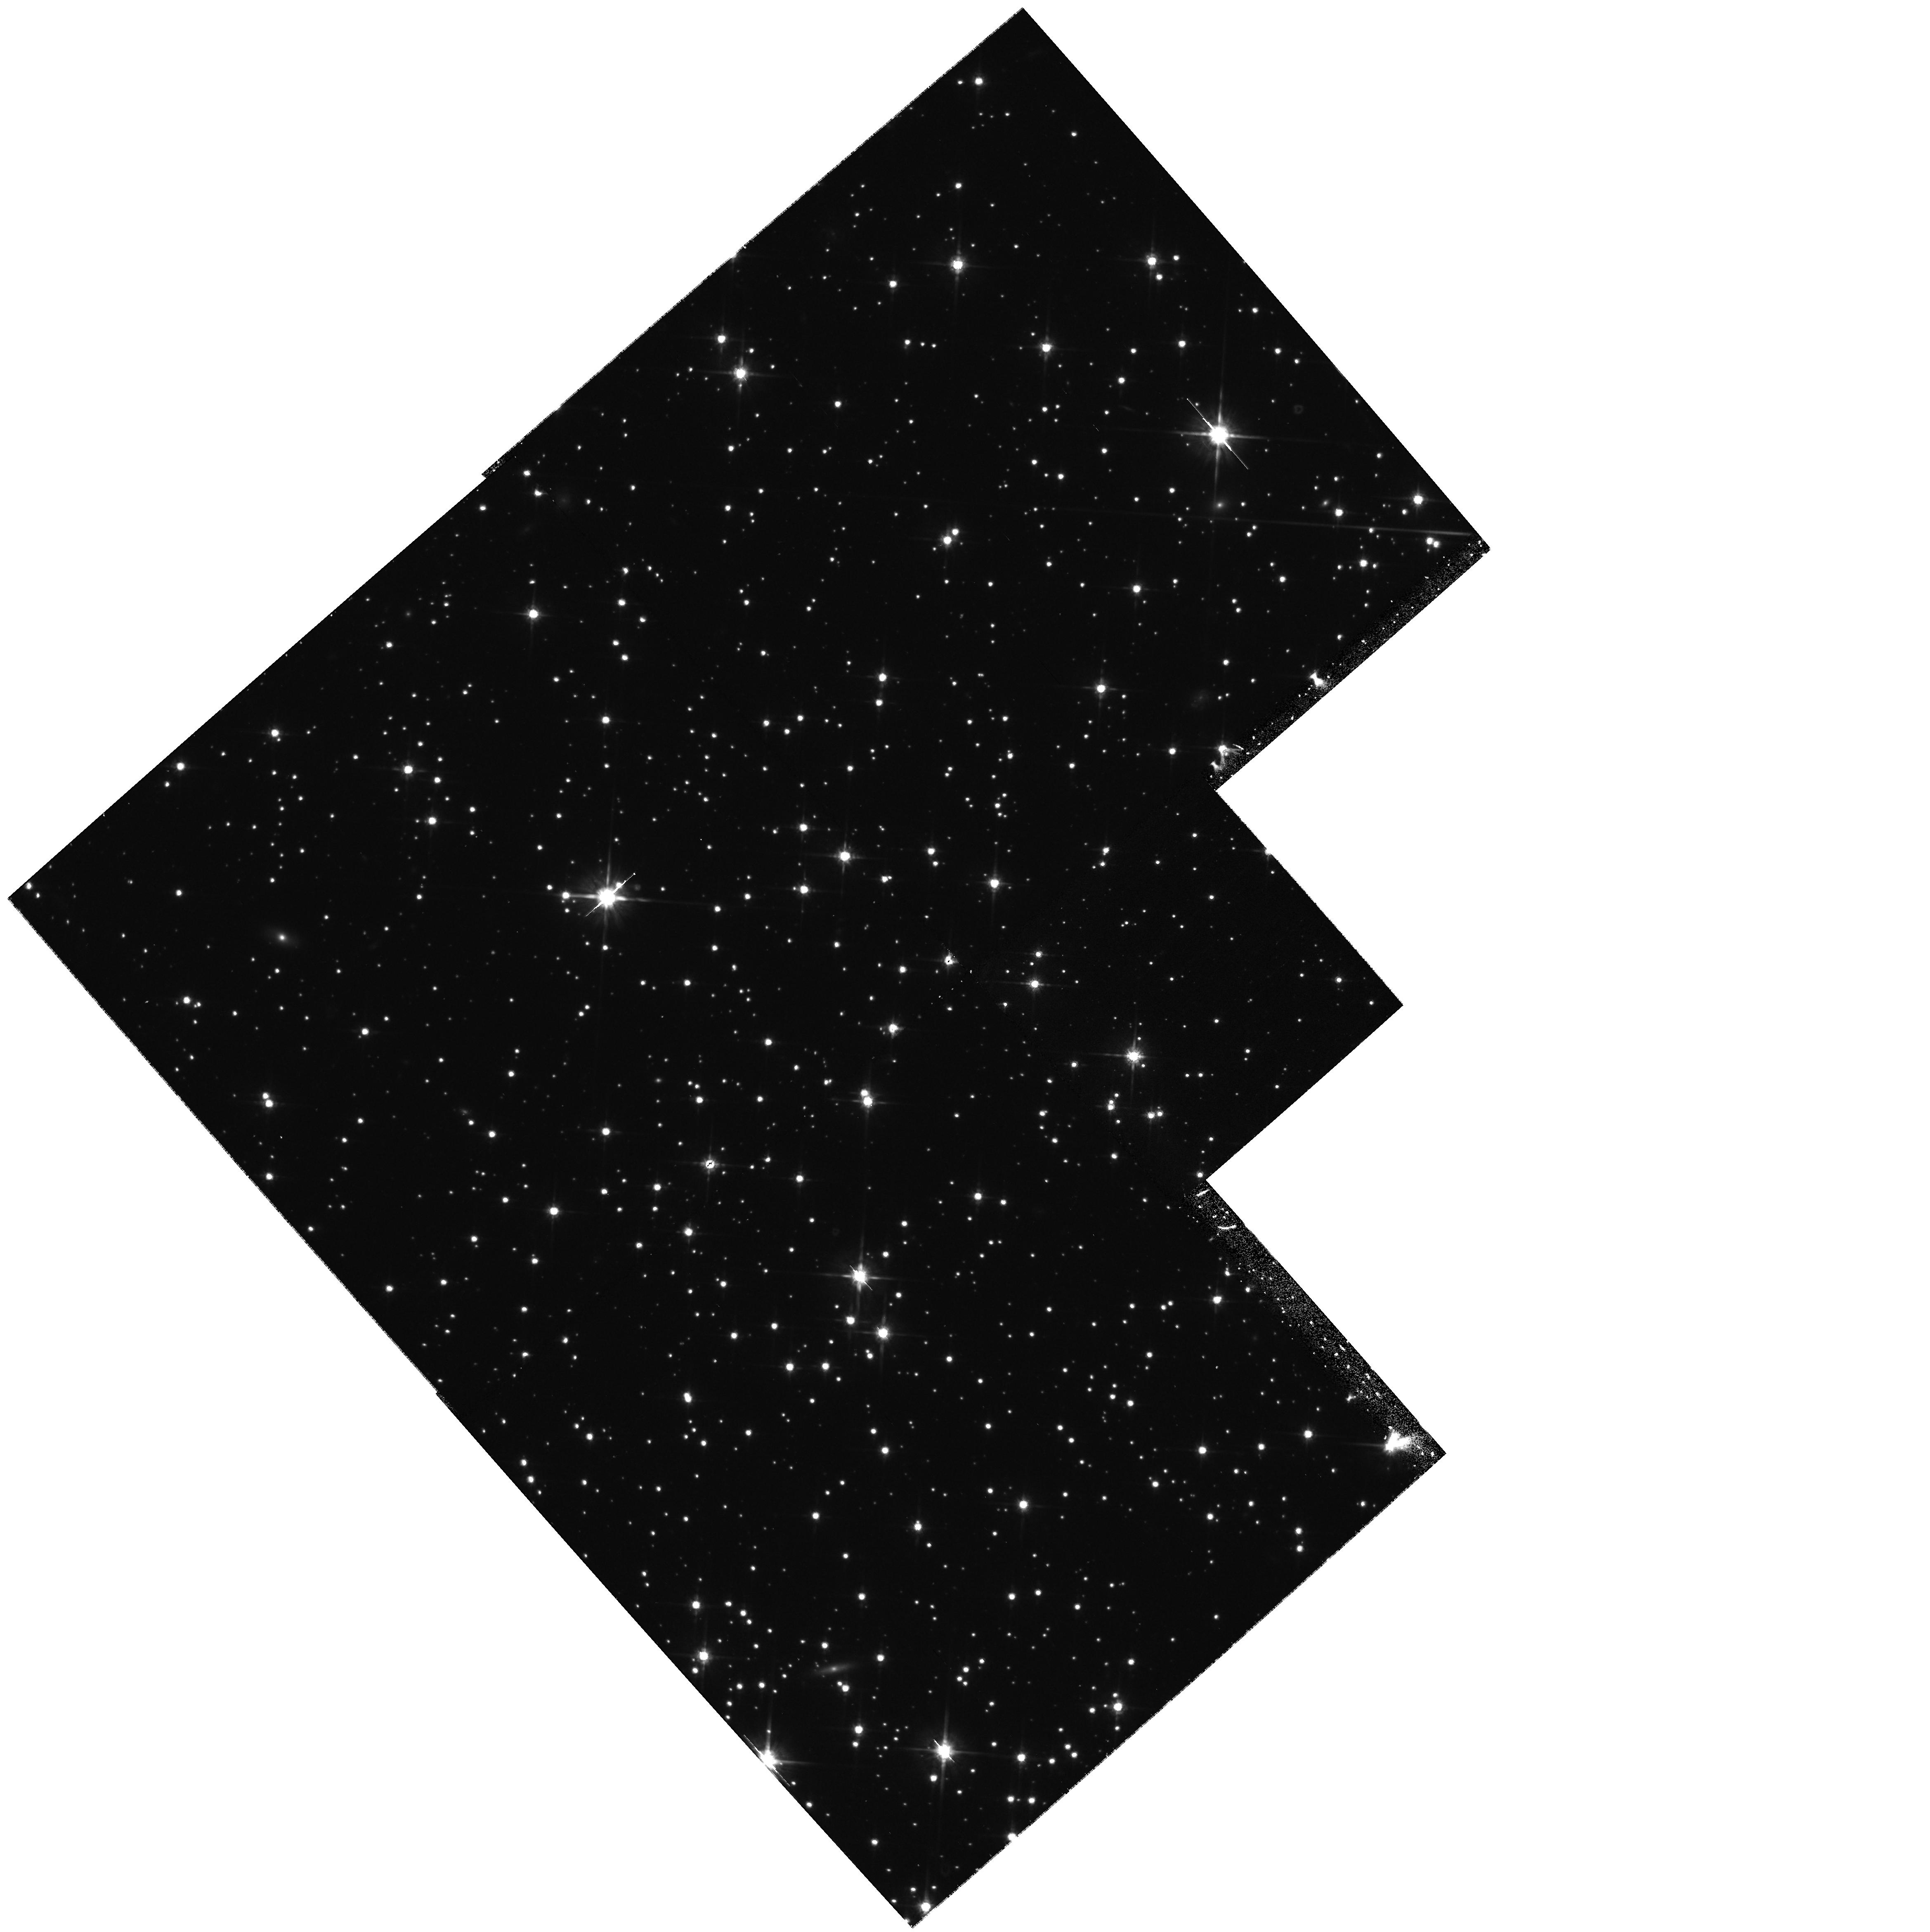
Target: NGC6397-D
Instrument: WFPC2/PC
Filter: F814W
Exposure: 43 min
Observation ID: hst_8656_05_wfpc2_pc_f814w_u63p05

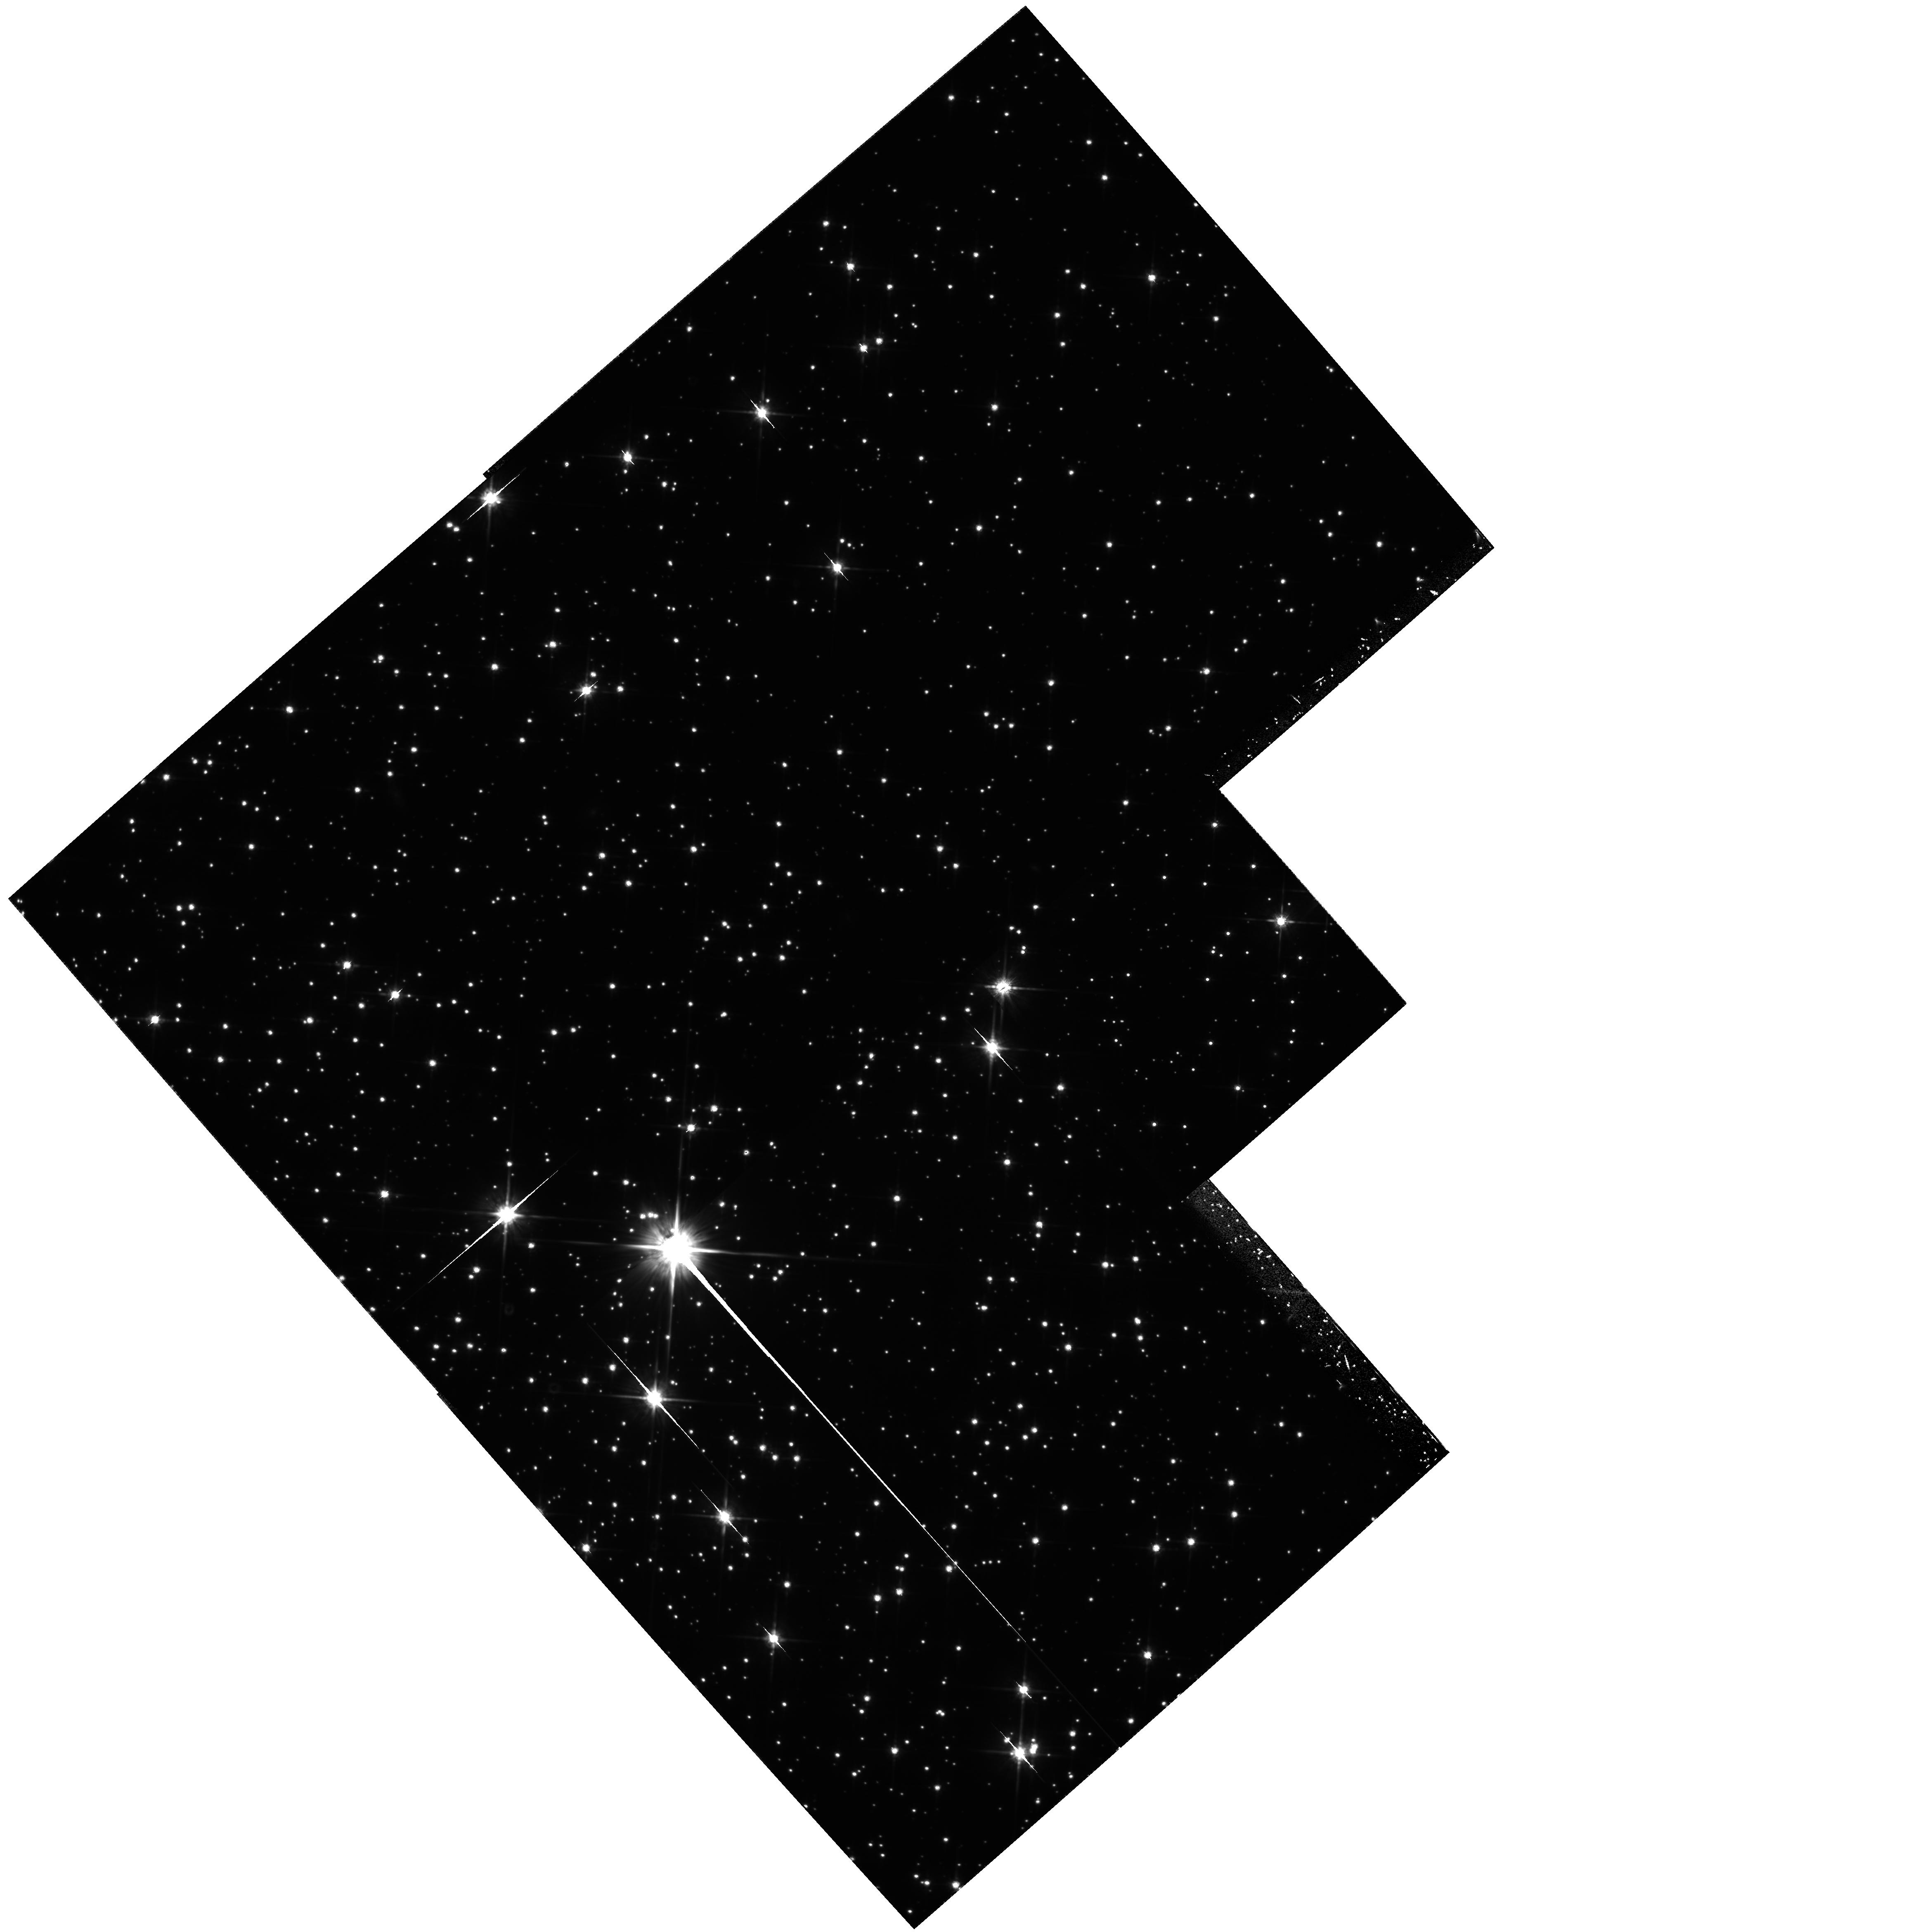
Target: NGC6397-B
Instrument: WFPC2/PC
Filter: F814W
Exposure: 1.4 h
Observation ID: hst_8656_01_wfpc2_pc_f814w_u63p01

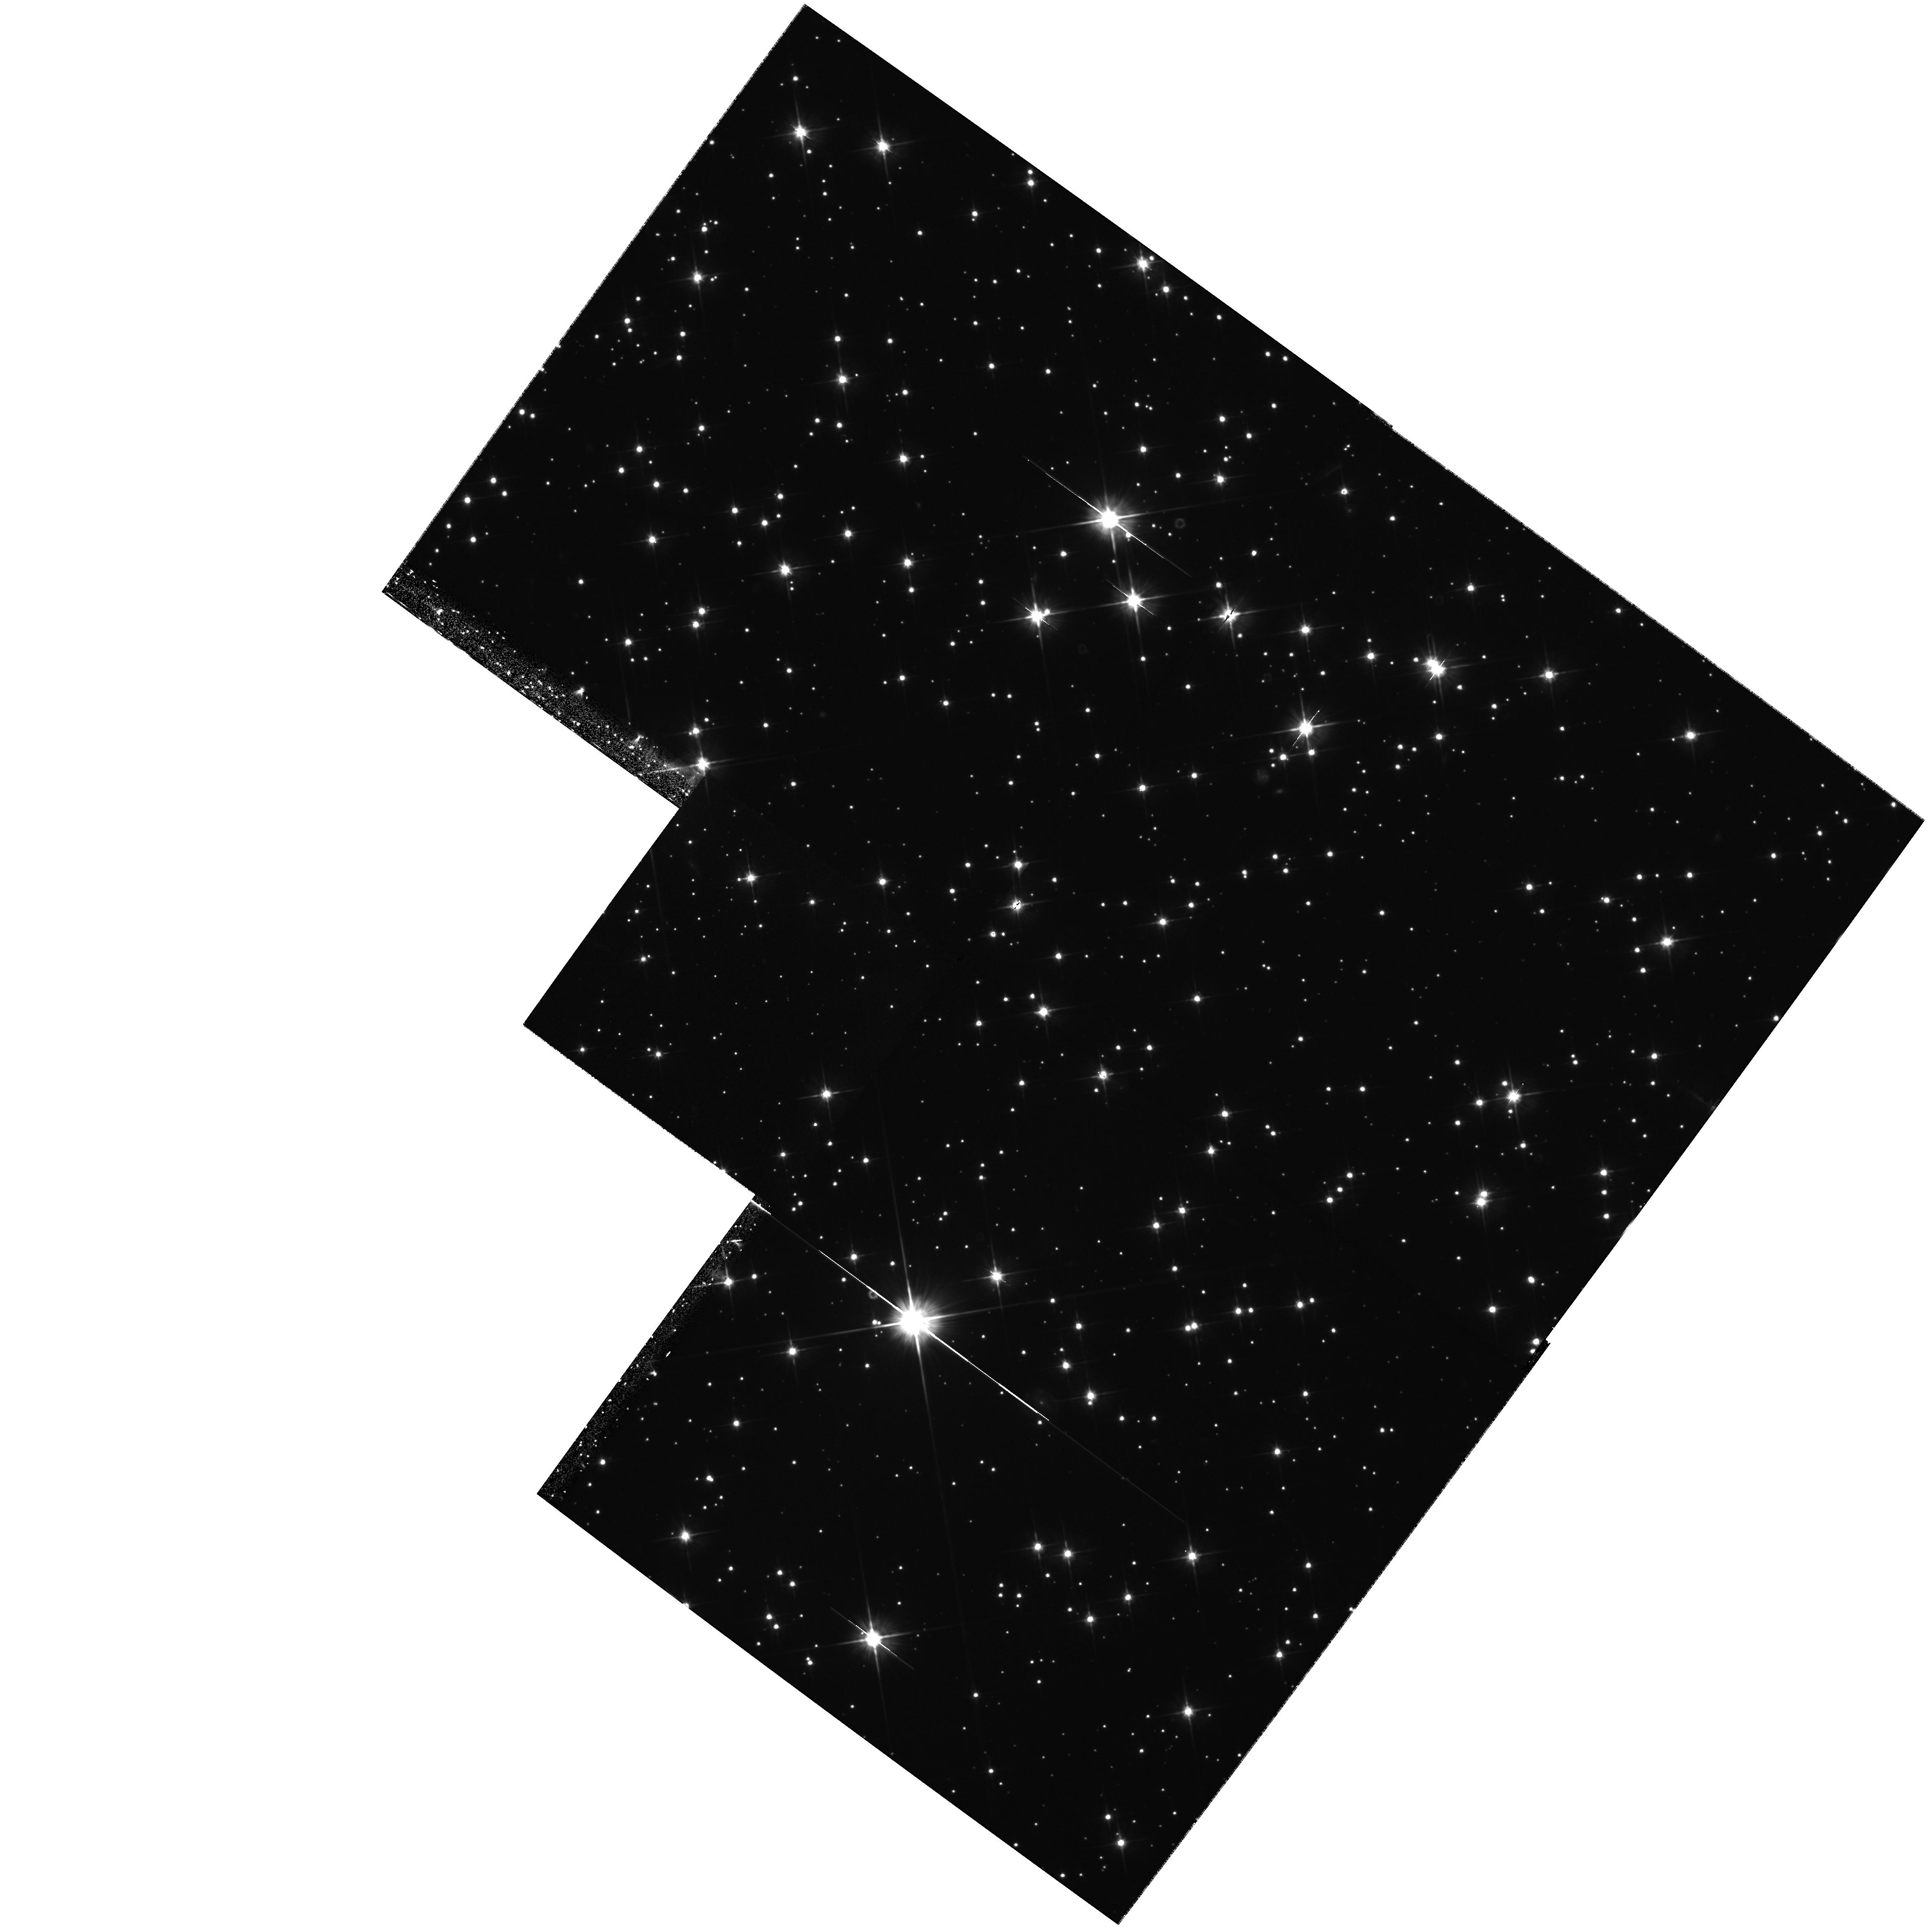
Target: NGC6397-C
Instrument: WFPC2/PC
Filter: F606W
Exposure: 1.4 h
Observation ID: hst_8656_04_wfpc2_pc_f606w_u63p04

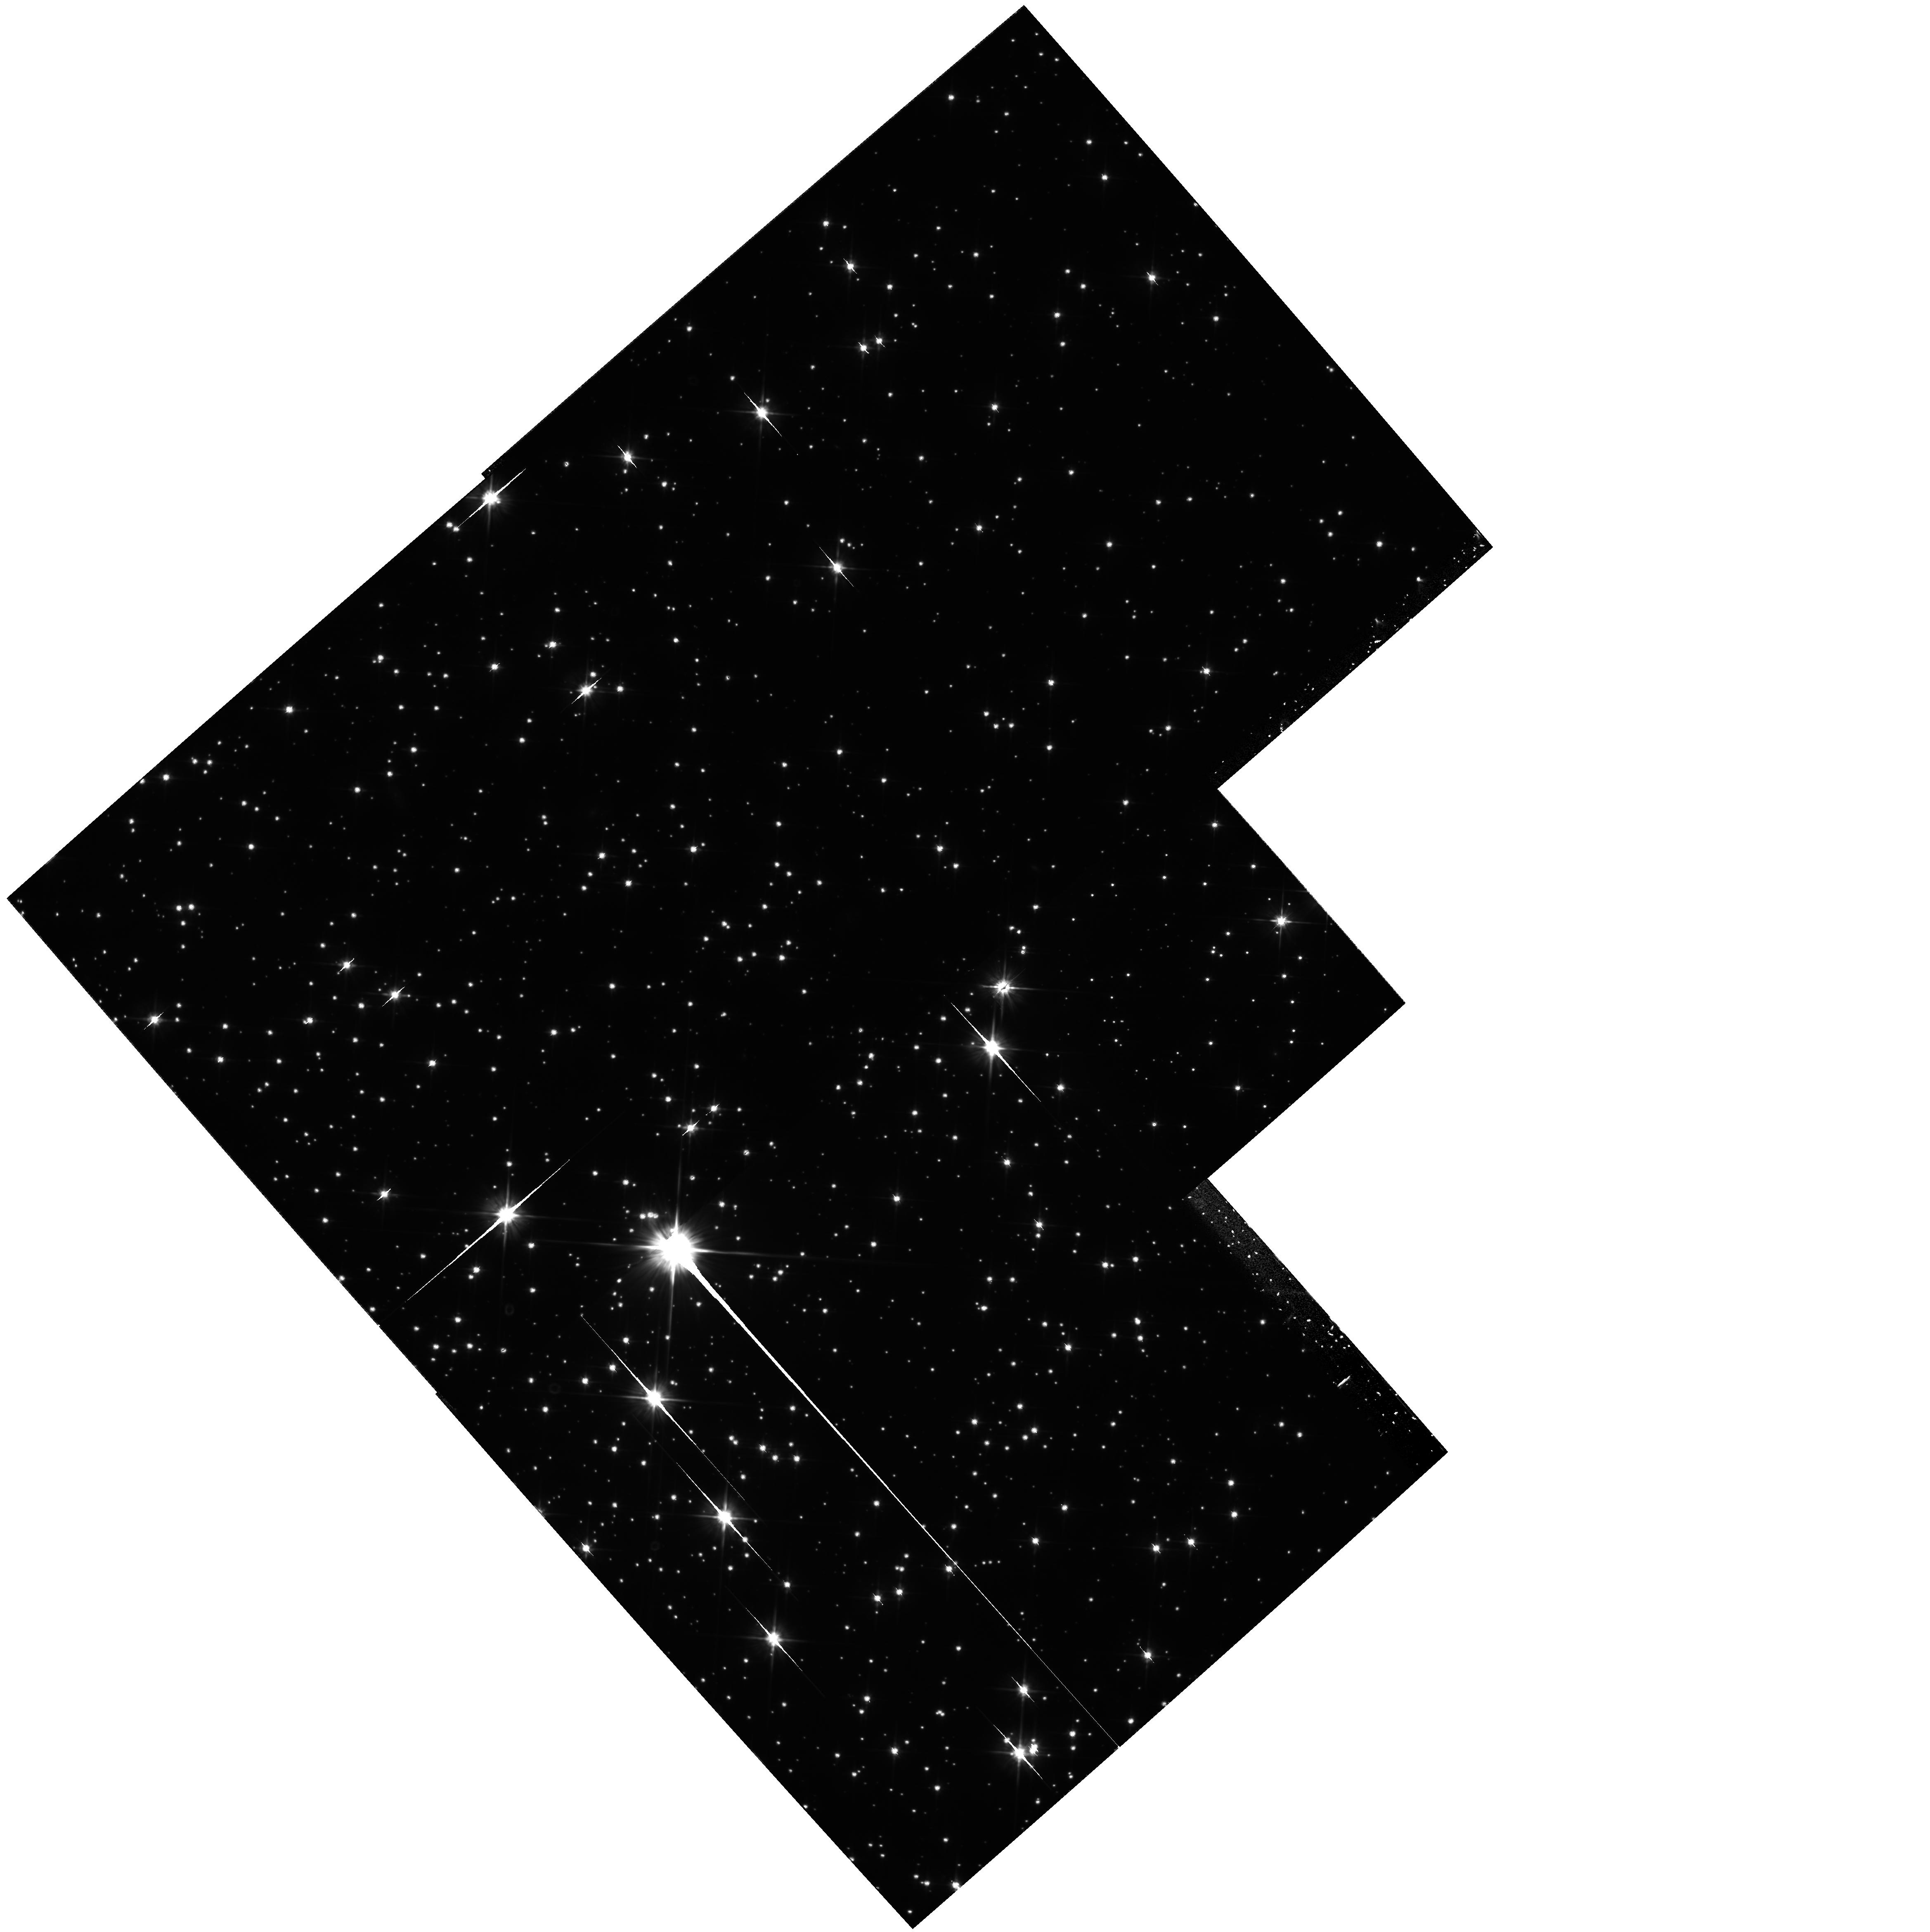
Target: NGC6397-B
Instrument: WFPC2/PC
Filter: F606W
Exposure: 1.4 h
Observation ID: hst_8656_01_wfpc2_pc_f606w_u63p01

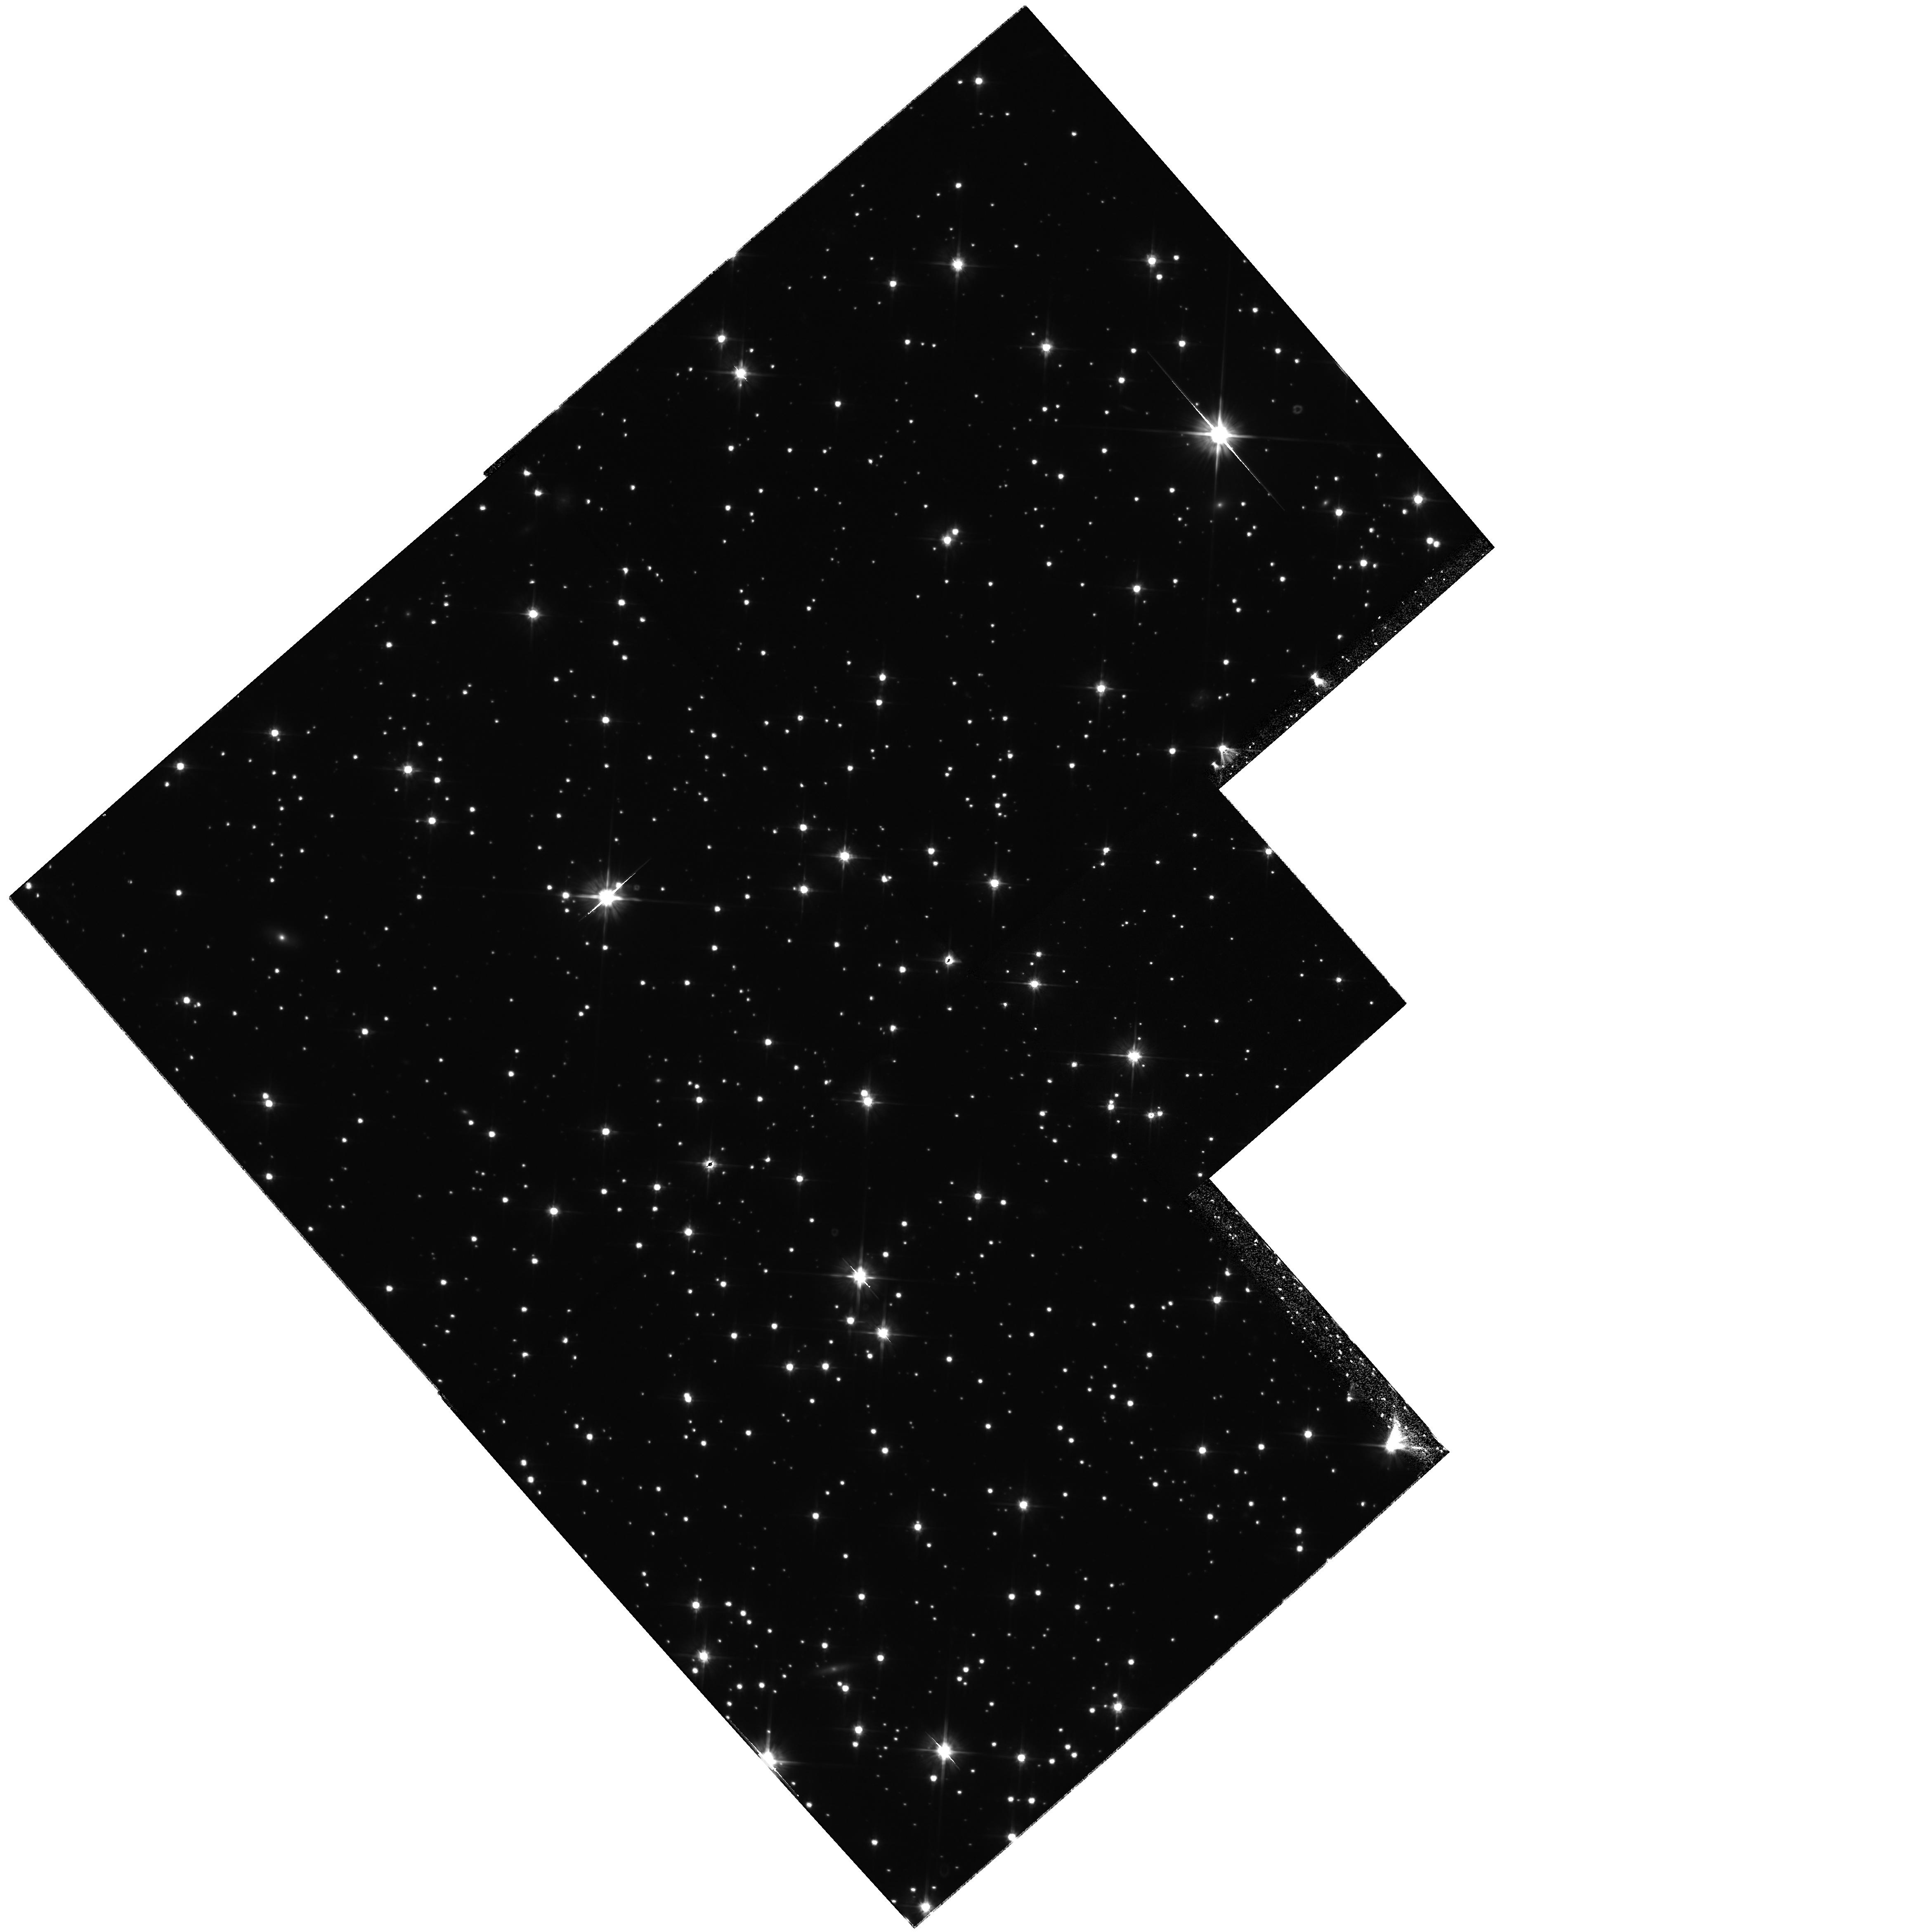
Target: NGC6397-D
Instrument: WFPC2/PC
Filter: F606W
Exposure: 2.1 h
Observation ID: hst_8656_05_wfpc2_pc_f606w_u63p05

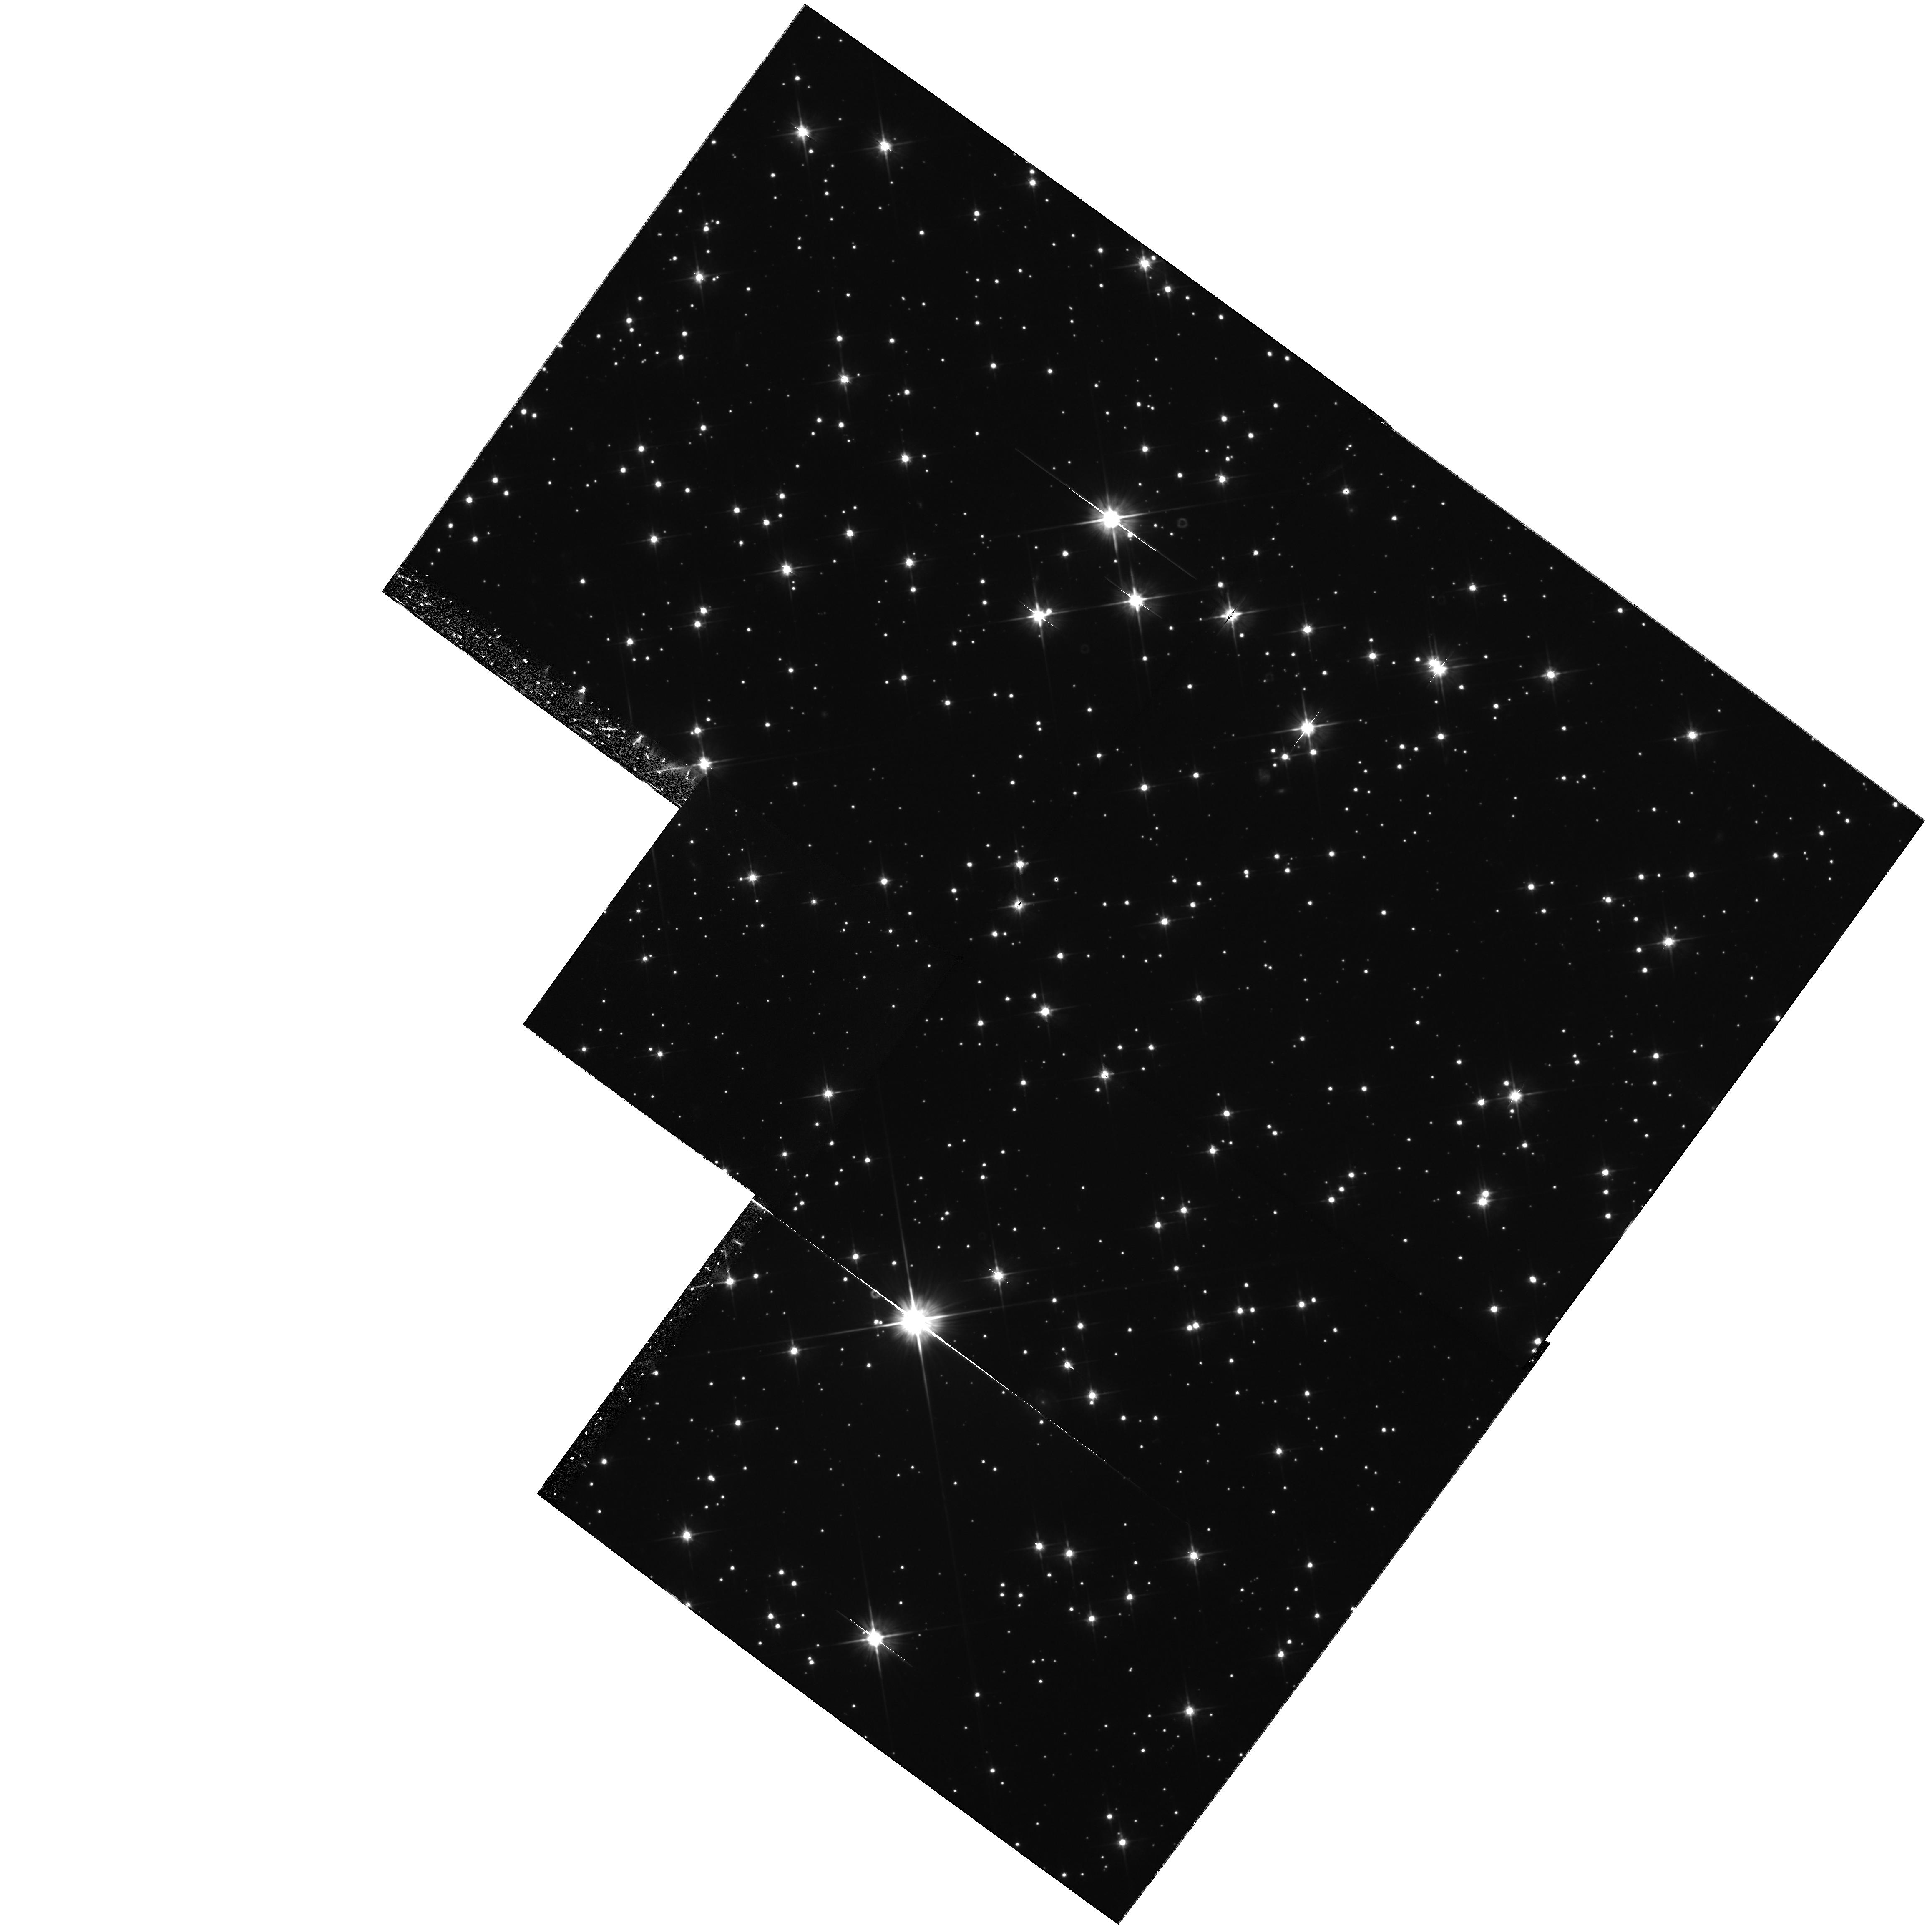
Target: NGC6397-C
Instrument: WFPC2/PC
Filter: F606W
Exposure: 1.4 h
Observation ID: hst_8656_03_wfpc2_pc_f606w_u63p03

The Hydrogen-Burning Limit in the Globular Cluster NGC 6397 {GO part} (PI: King, Ivan R.)

We propose a major enhancement of an earlier study of the bottom of the main sequence of NGC 6397, the globular cluster with the smallest distance modulus. In earlier work the lowest part of the MS had been lost among the numerically dominant field stars; but accurate astrometry, over a baseline of a few years, now allows an excellent proper-motion separation of faint cluster stars from the field. The purified CMD follows the main sequence to its ``end" (i.e., the terminal plunge of the LF). Just as the MS CMD gives a mass--radius relation, we show in a new way how this LF can give a mass--luminosity relation; both of these offer unique checks on theory. Our single WFPC2 field, however, had only a small number of stars in this range, too few to set firm restraints on the theories. We propose now to increase the number of such stars by a large factor by (1) getting 2nd-epoch images for three more fields in the cluster and (2), in an accompanying AR proposal, remeasuring our previous images, and others that exist, to the deeper limit that we know can be attained. The number and the magnitudes of these faintest stars will greatly strengthen the constraints that we place on structure and atmosphere theories of lower-main-sequence stars. In each field we will also measure the anisotropy of internal stellar motions, which is predicted to be large in a collapsed-core cluster such as this one.